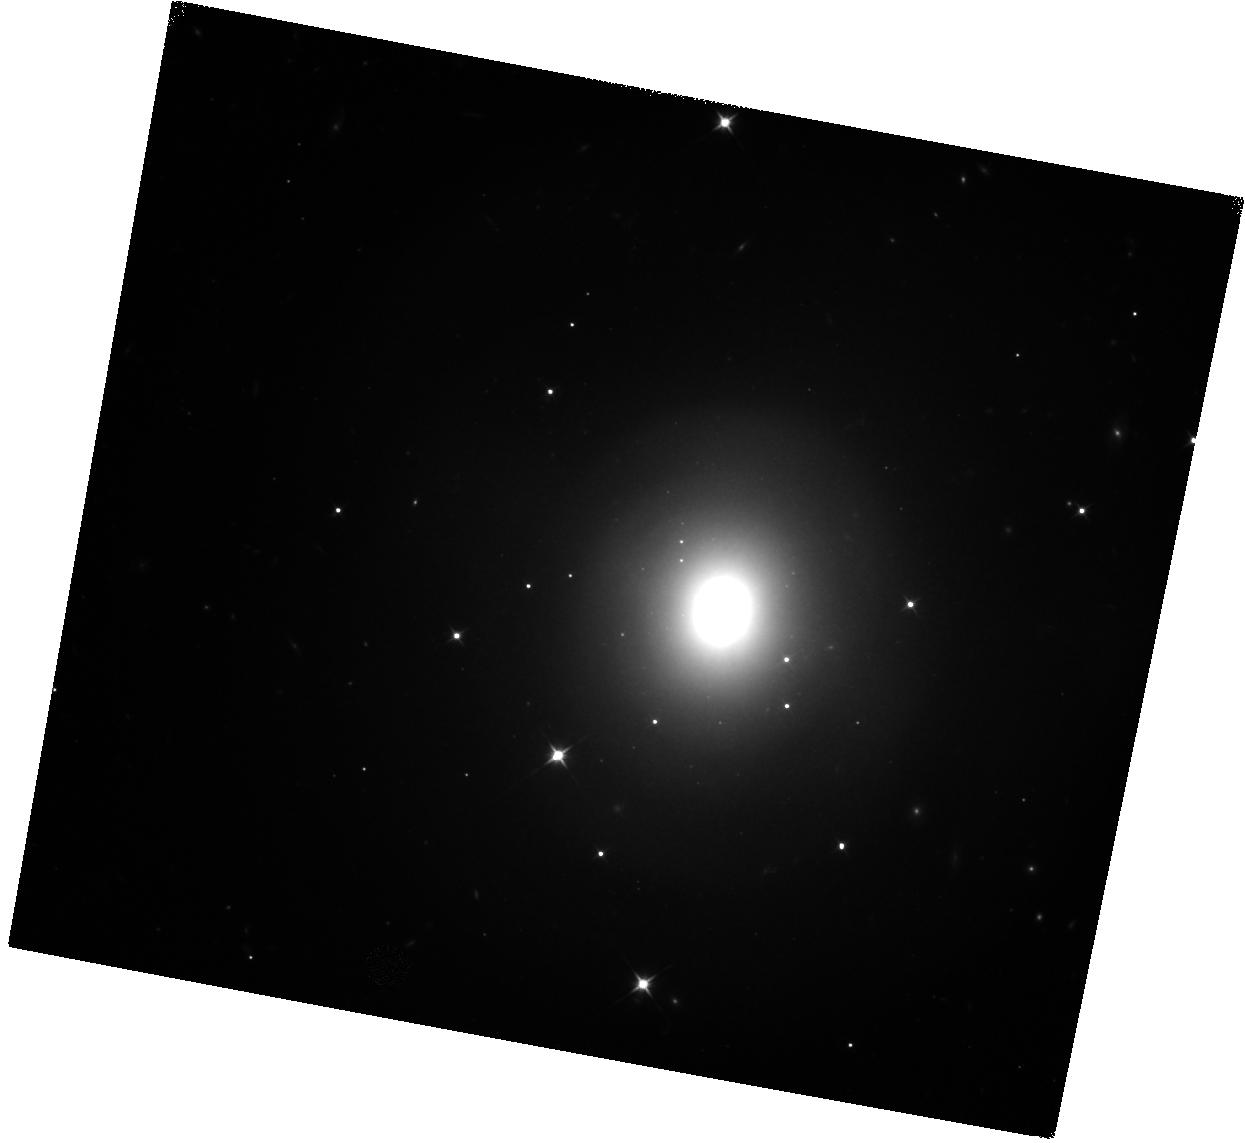
Target: GRB170817A. Instrument: WFC3/IR. Filter: F110W. Exposure: 17 min. Observation ID: hst_15329_01_wfc3_ir_f110w_idpm01

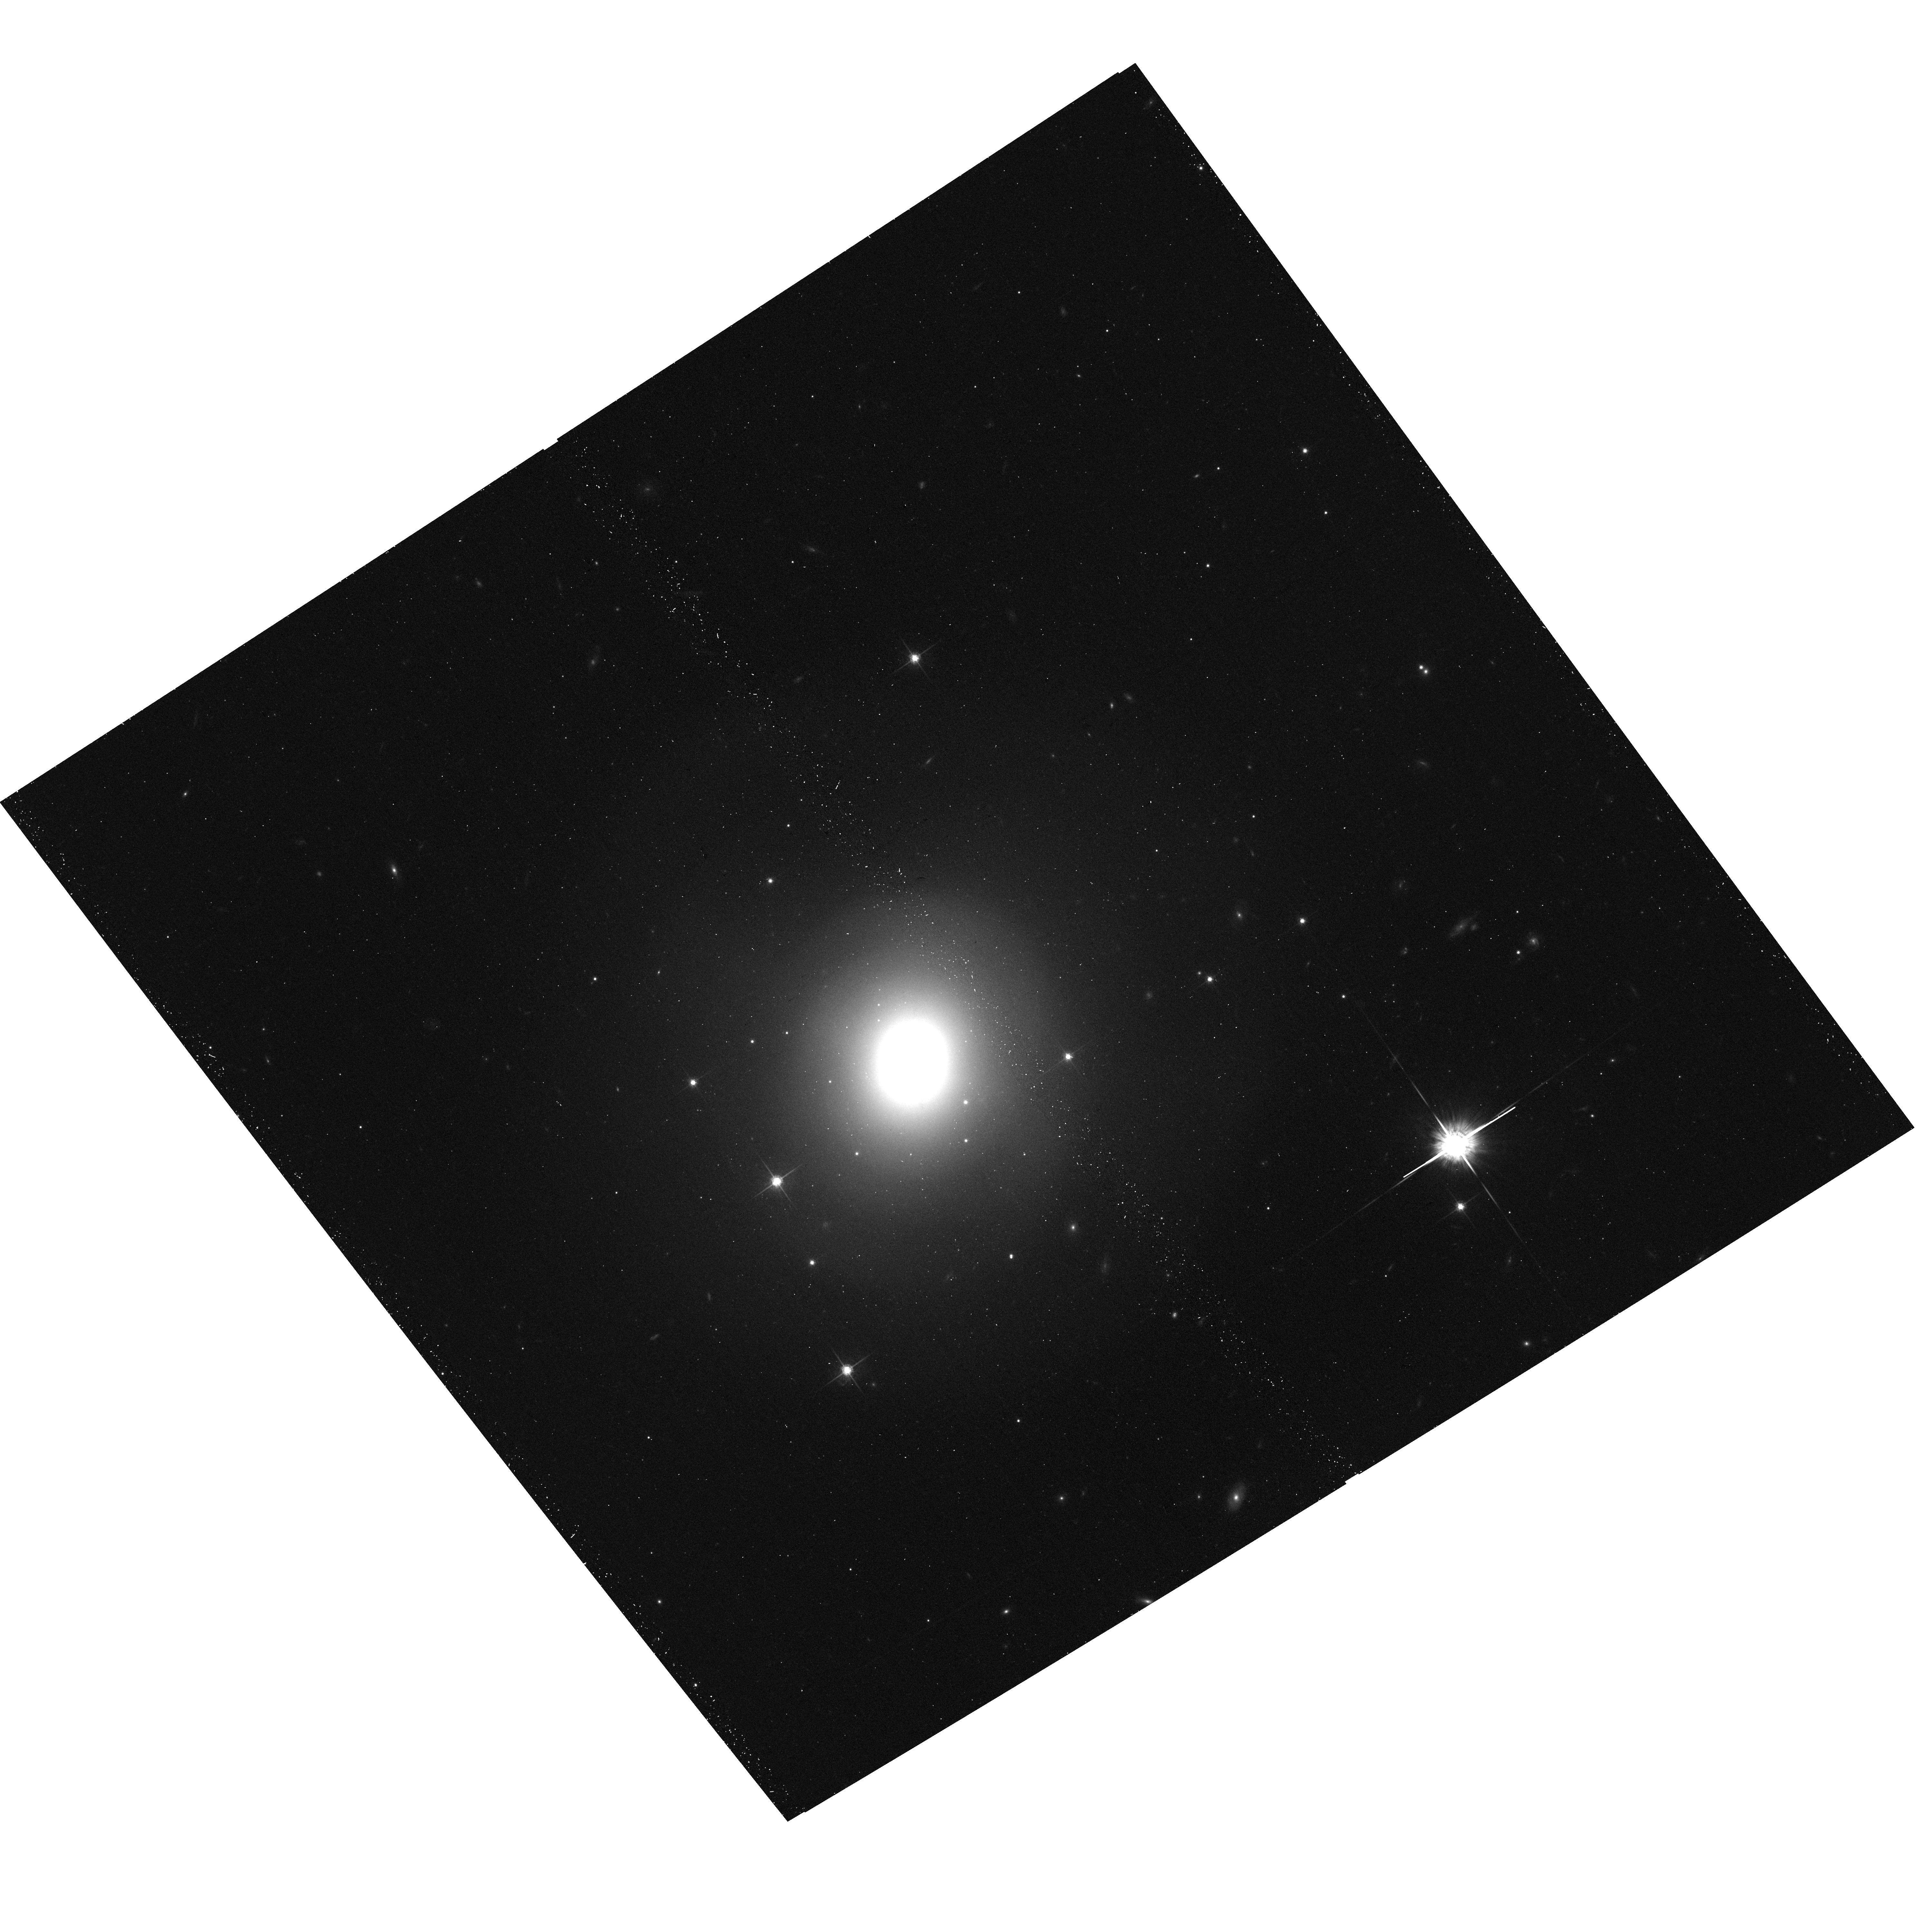
Target: GRB170817A. Instrument: ACS/WFC. Filter: F775W. Exposure: 12 min. Observation ID: hst_15329_05_acs_wfc_f775w_jdpm05

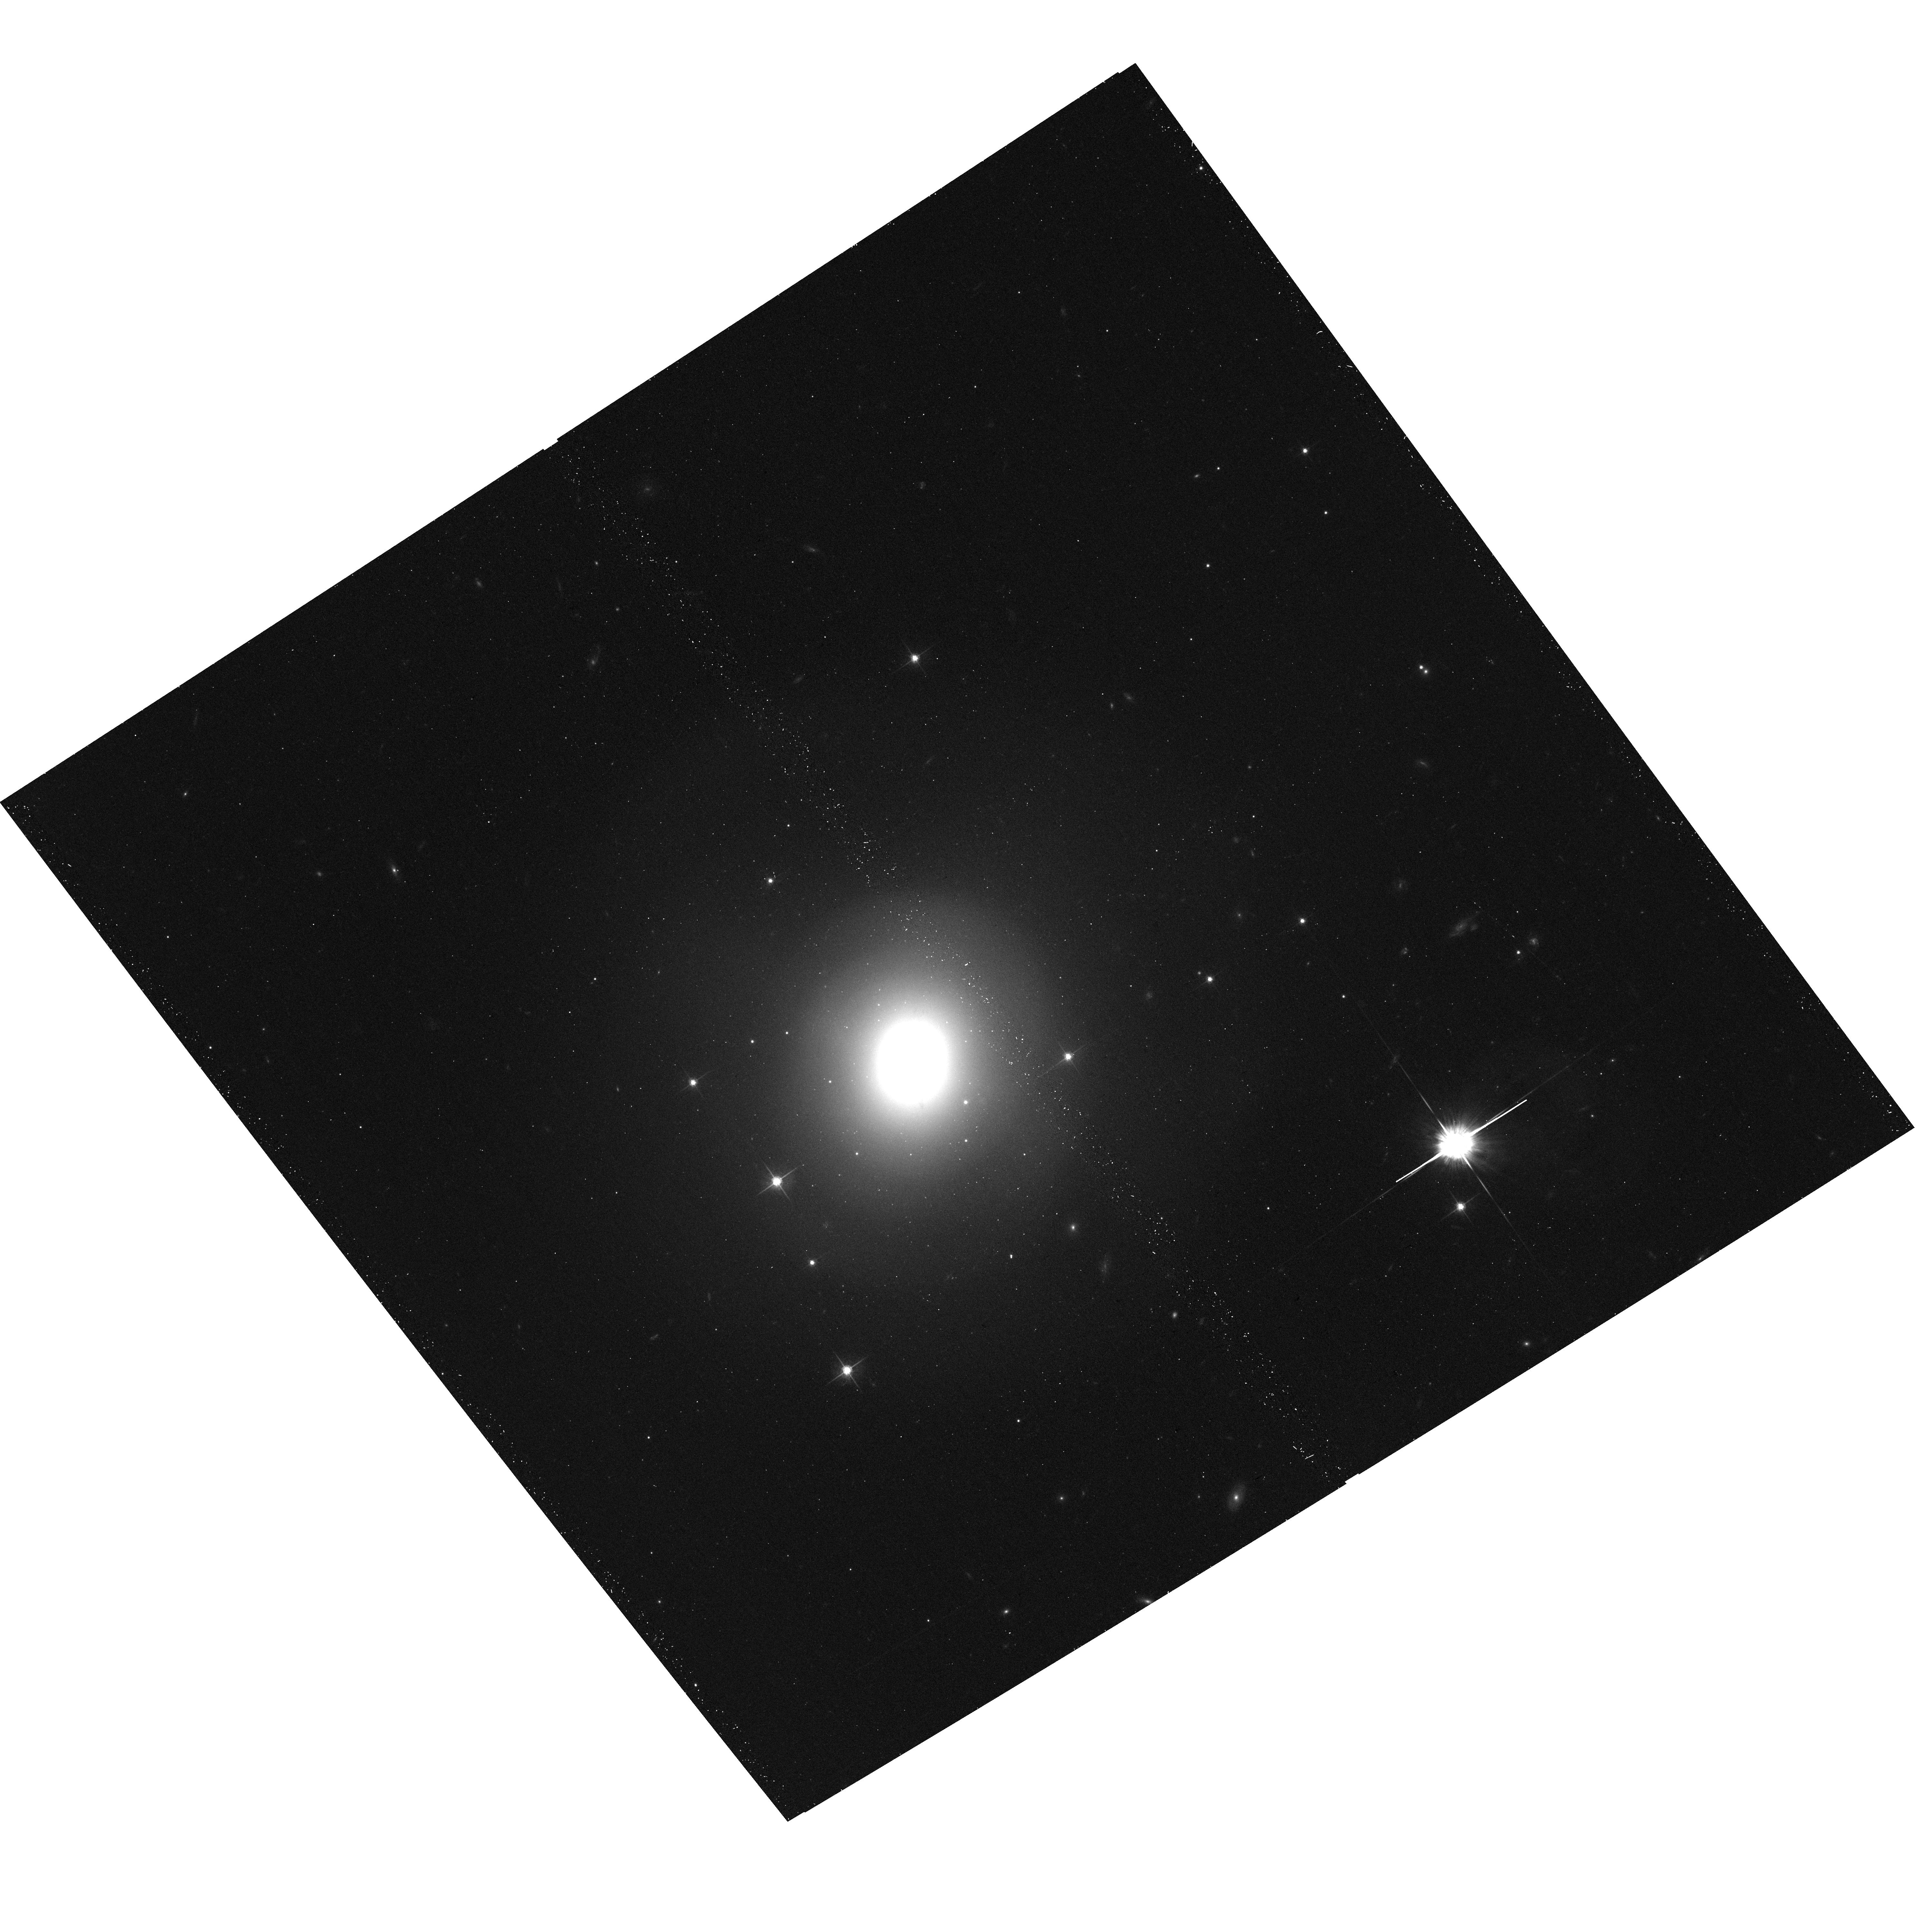
Target: GRB170817A. Instrument: ACS/WFC. Filter: F625W. Exposure: 15 min. Observation ID: hst_15329_05_acs_wfc_f625w_jdpm05

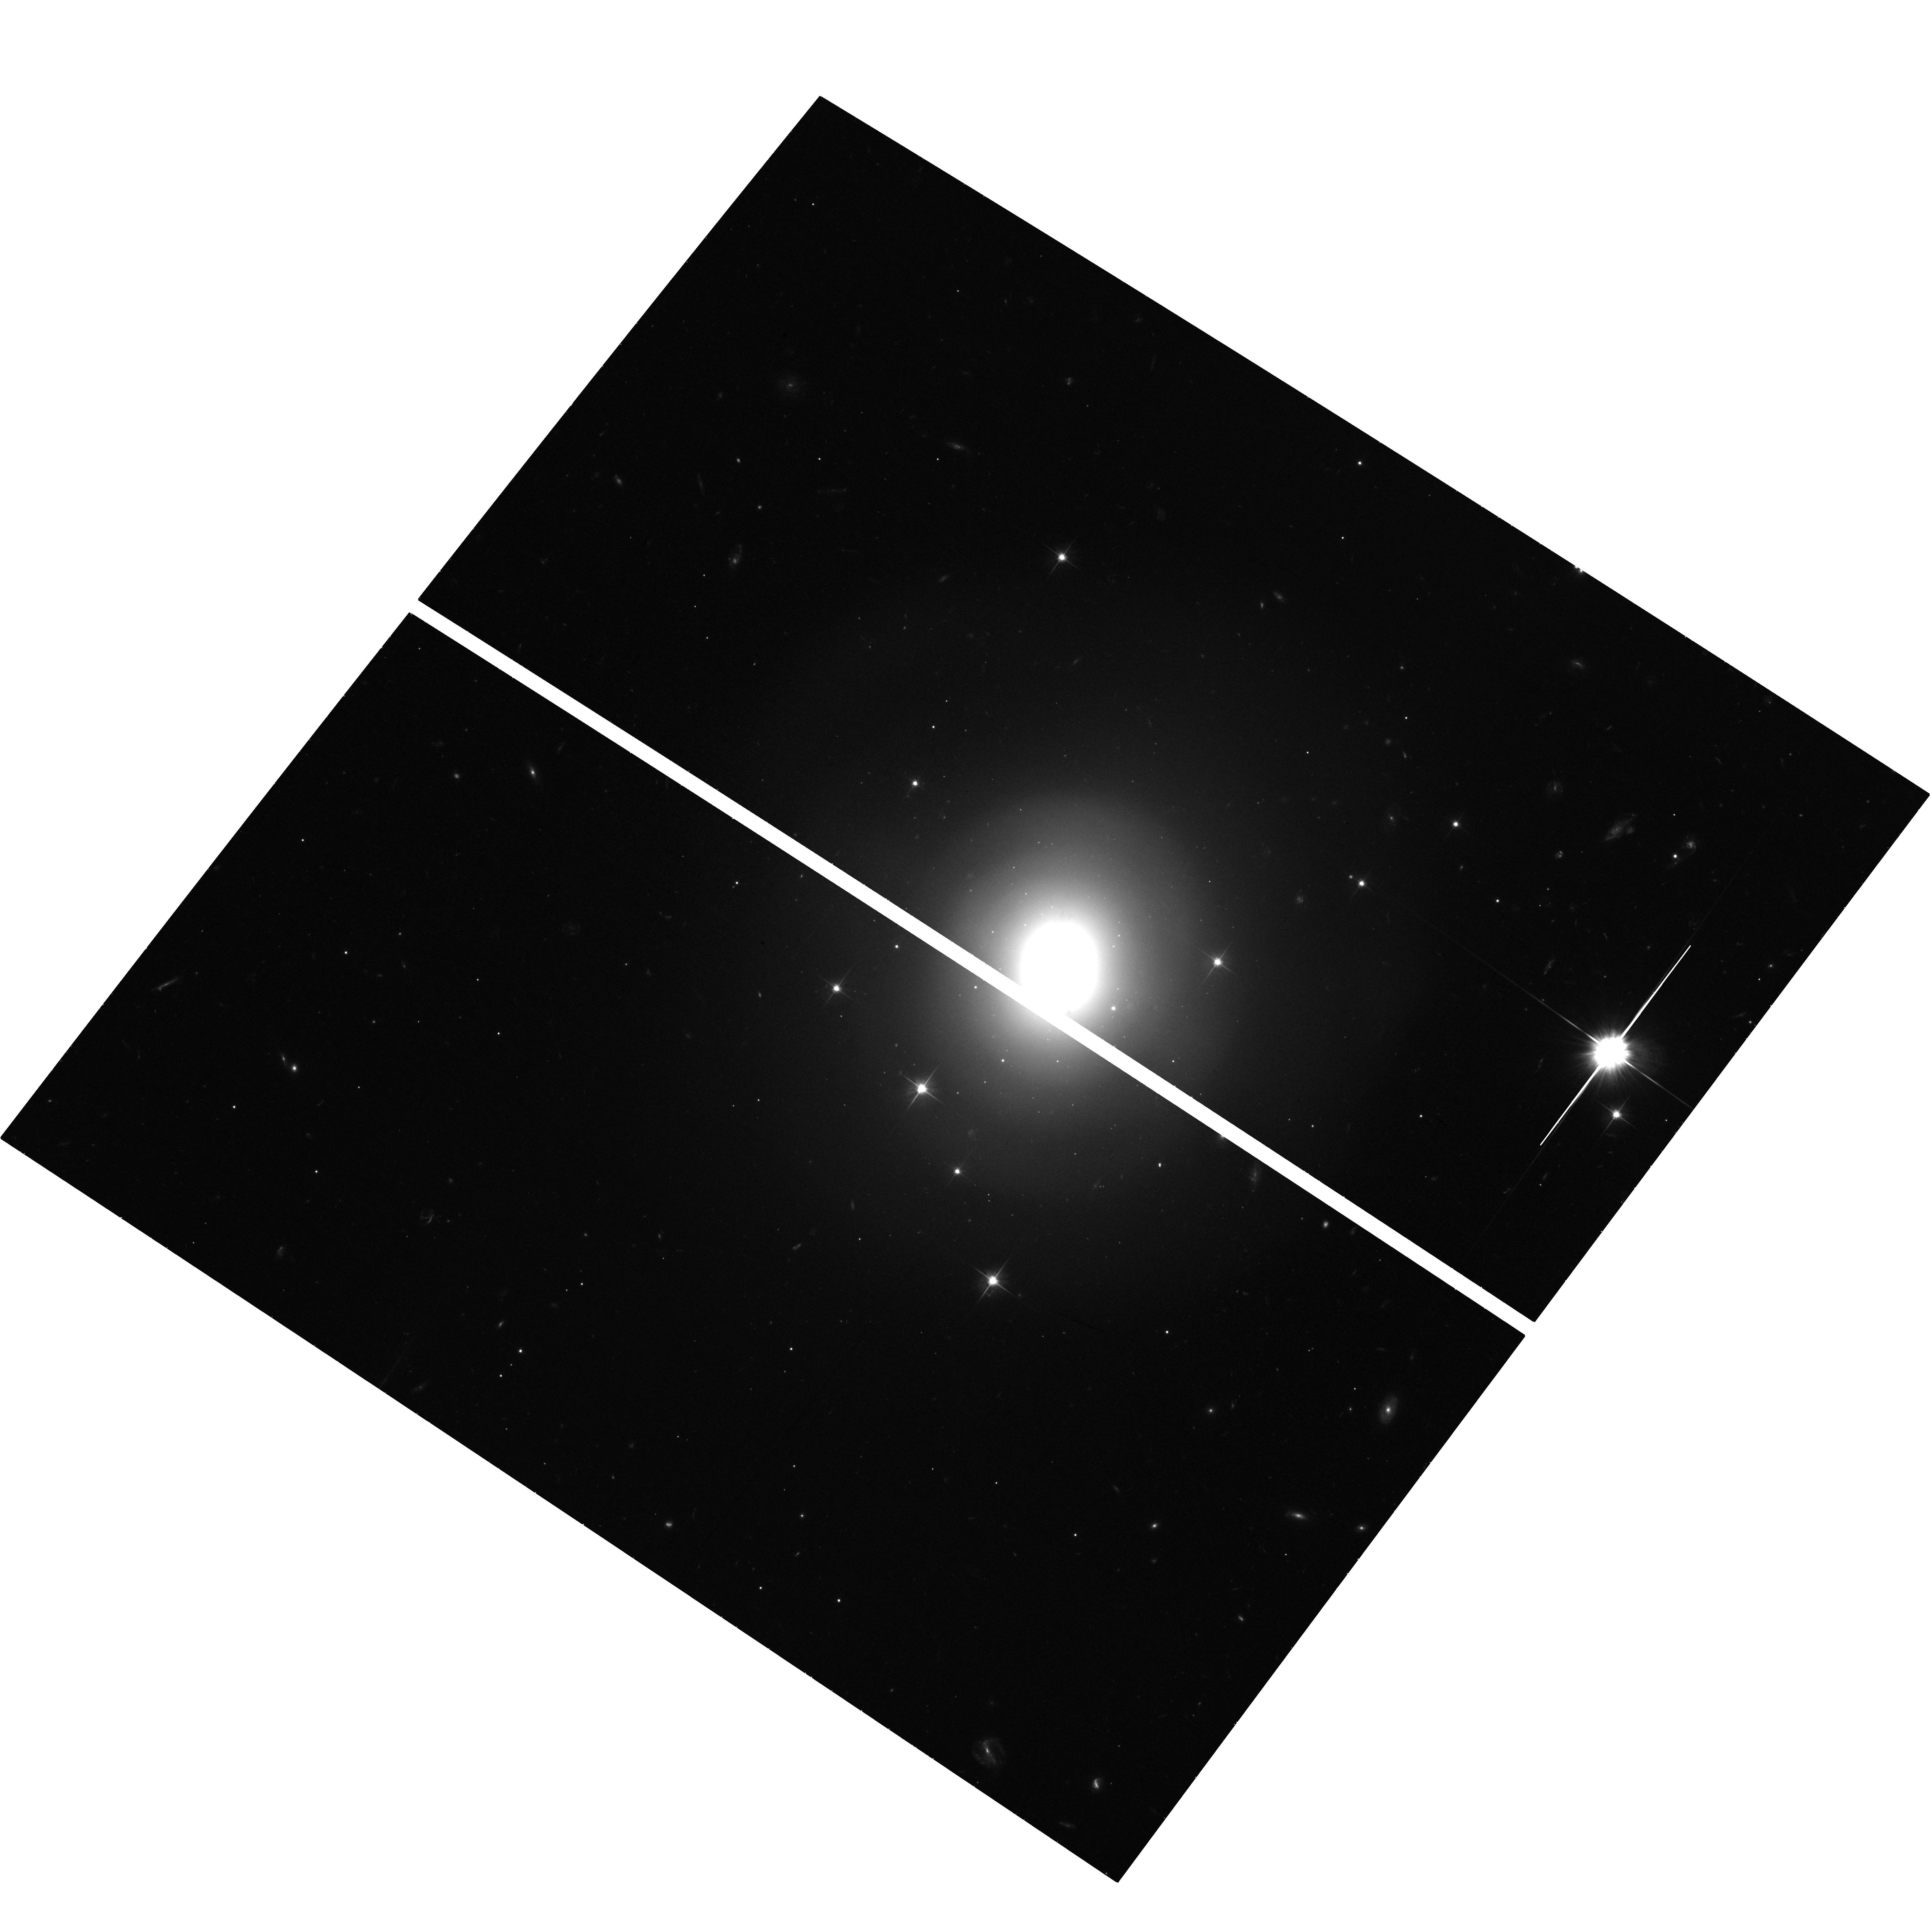
Target: GRB170817A. Instrument: ACS/WFC. Filter: F606W. Exposure: 35 min. Observation ID: hst_15329_08_acs_wfc_f606w_jdpm08

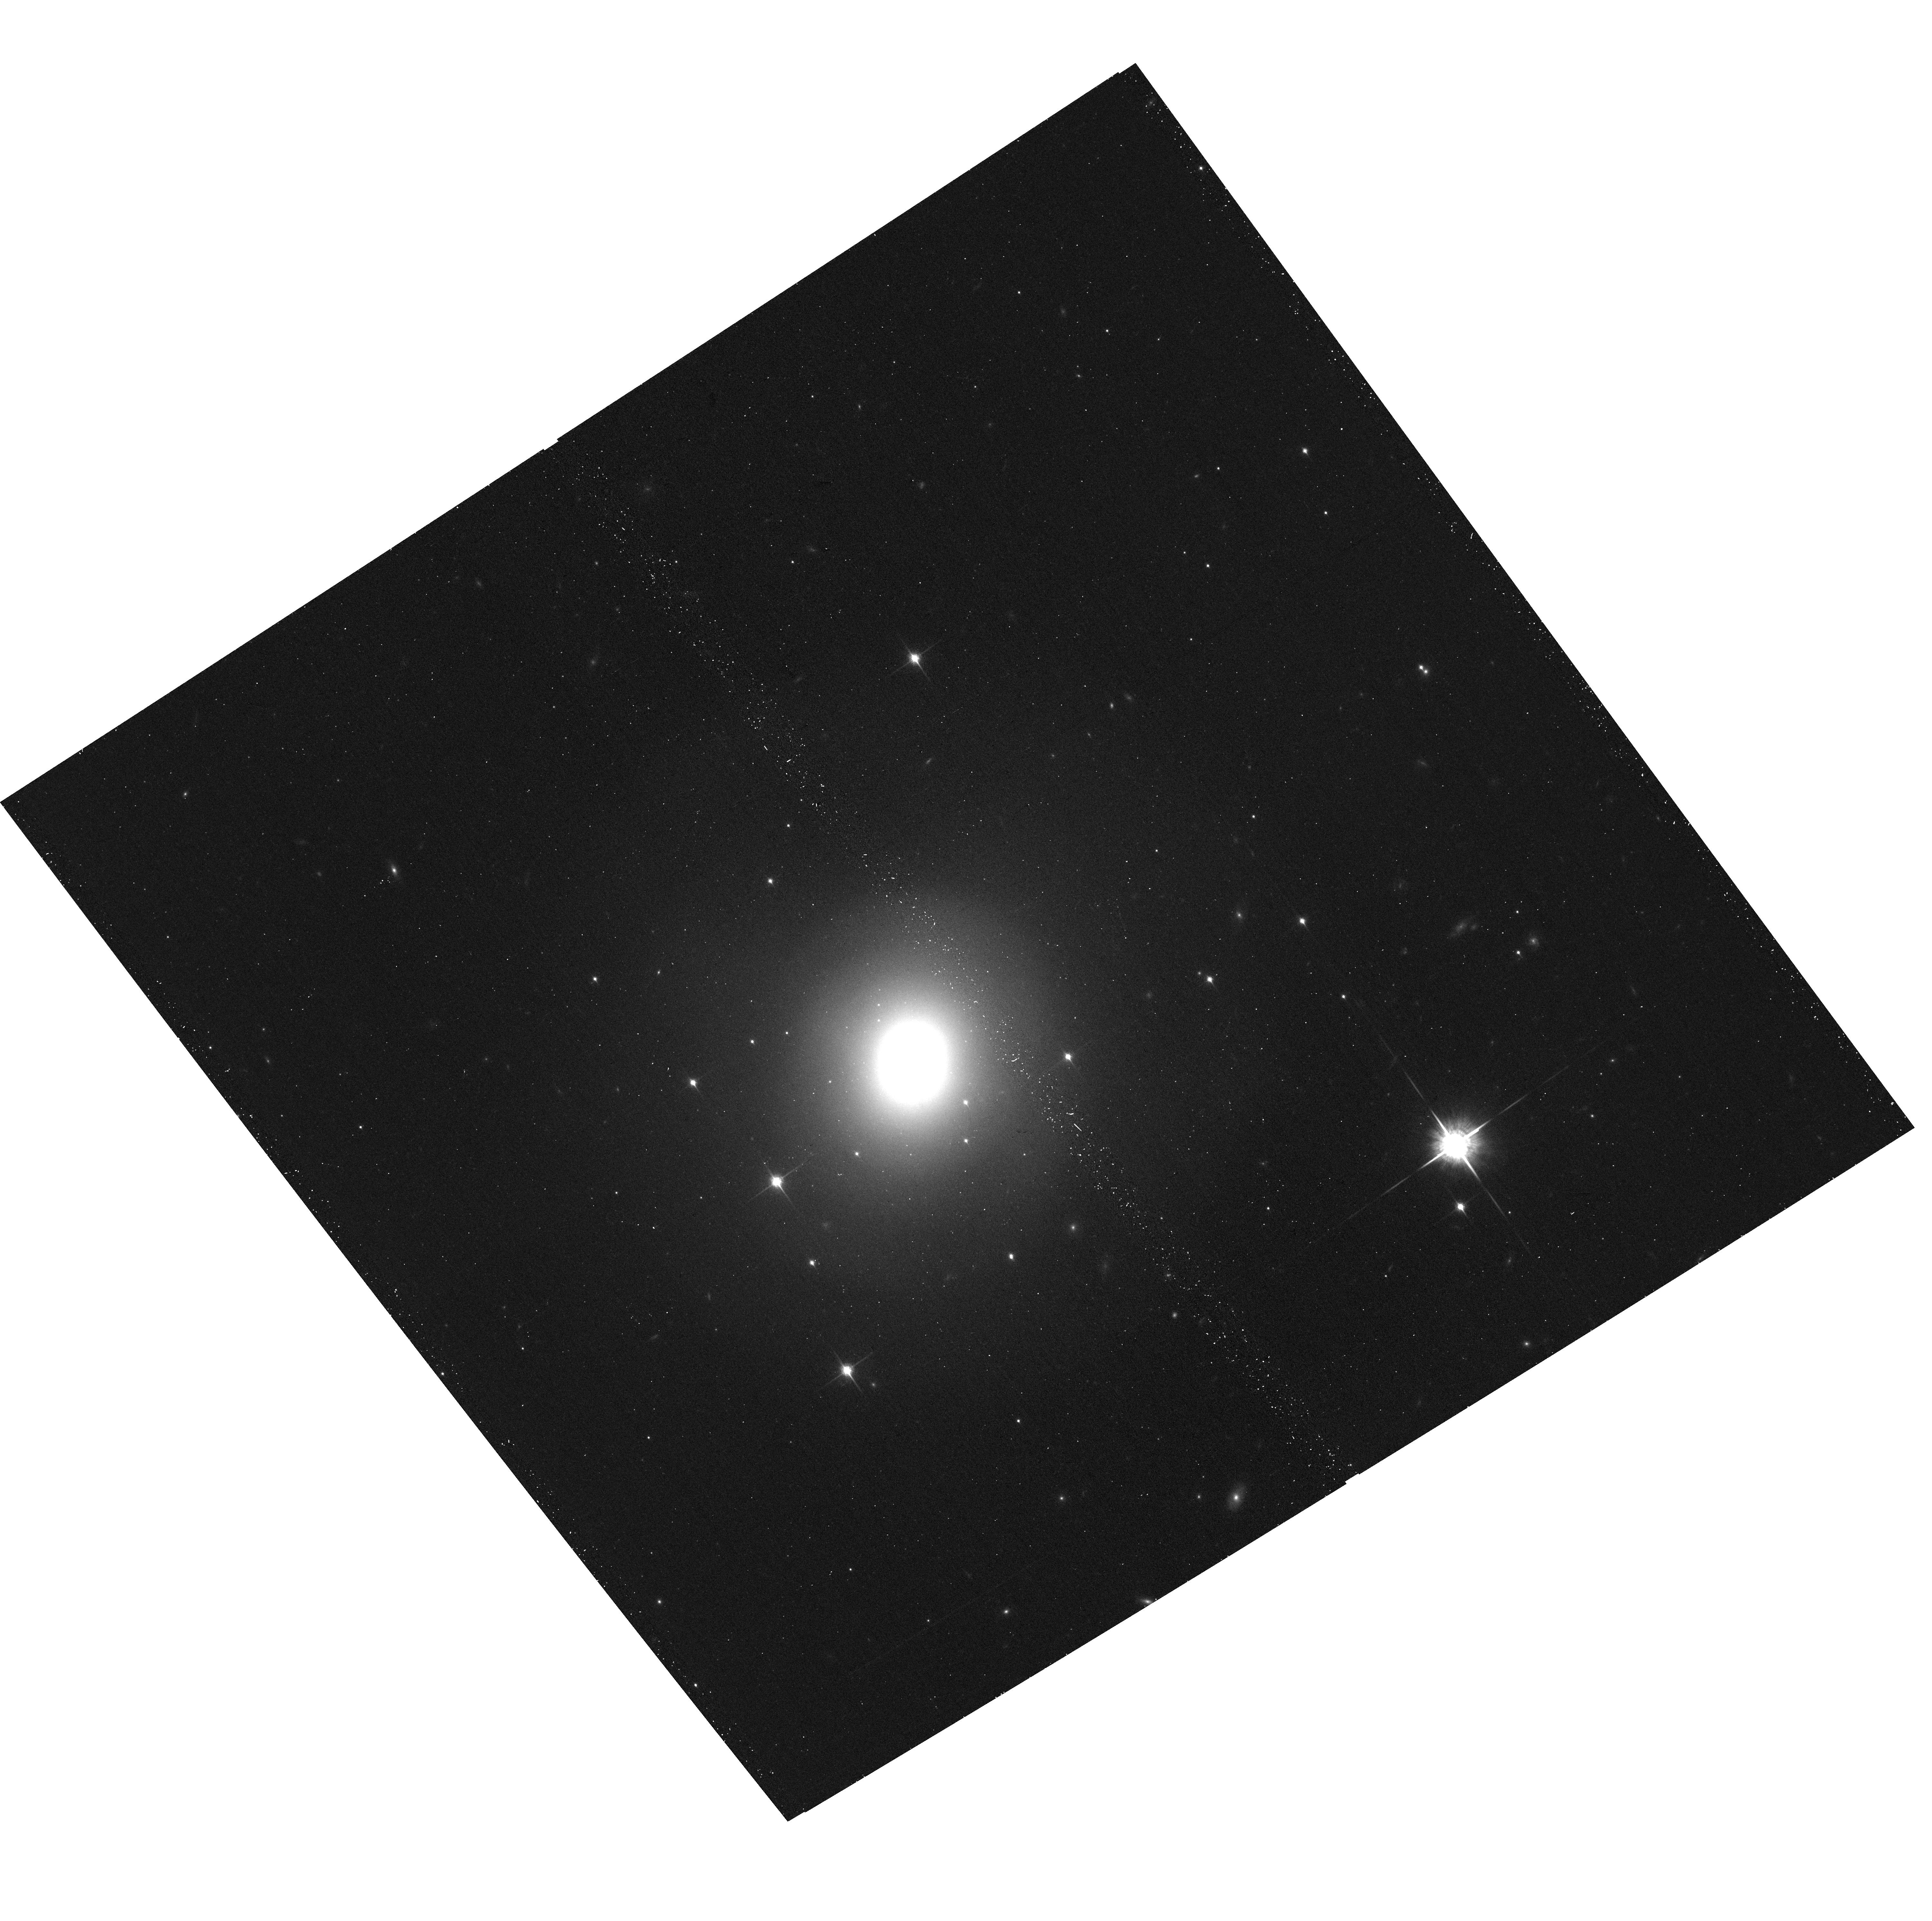
Target: GRB170817A. Instrument: ACS/WFC. Filter: F850LP. Exposure: 11 min. Observation ID: hst_15329_05_acs_wfc_f850lp_jdpm05

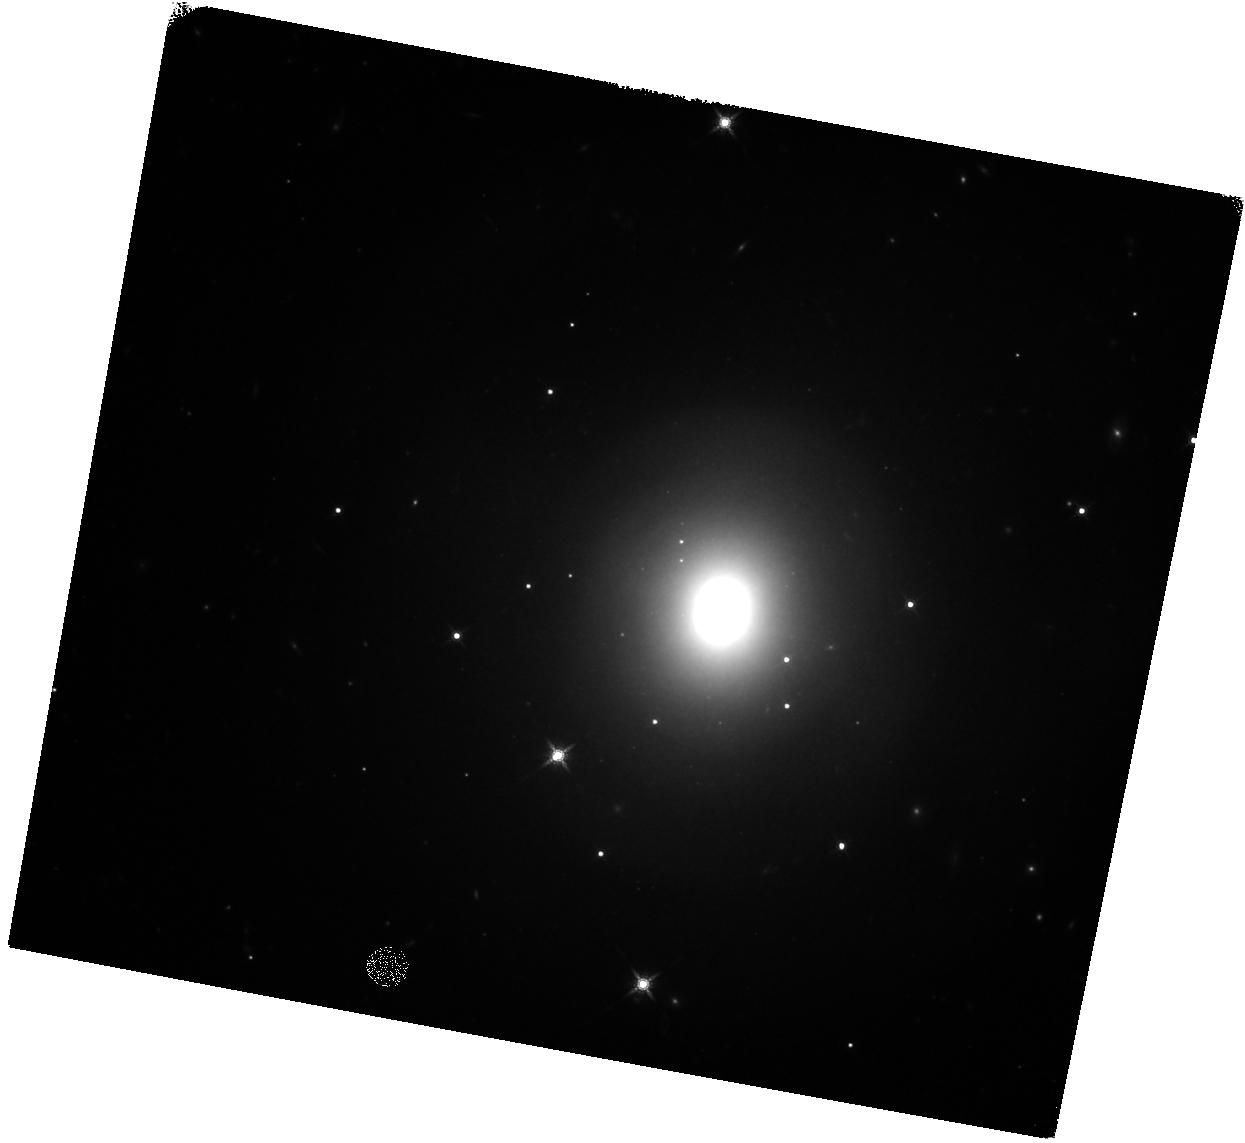
Target: GRB170817A. Instrument: WFC3/IR. Filter: F160W. Exposure: 17 min. Observation ID: hst_15329_01_wfc3_ir_f160w_idpm01

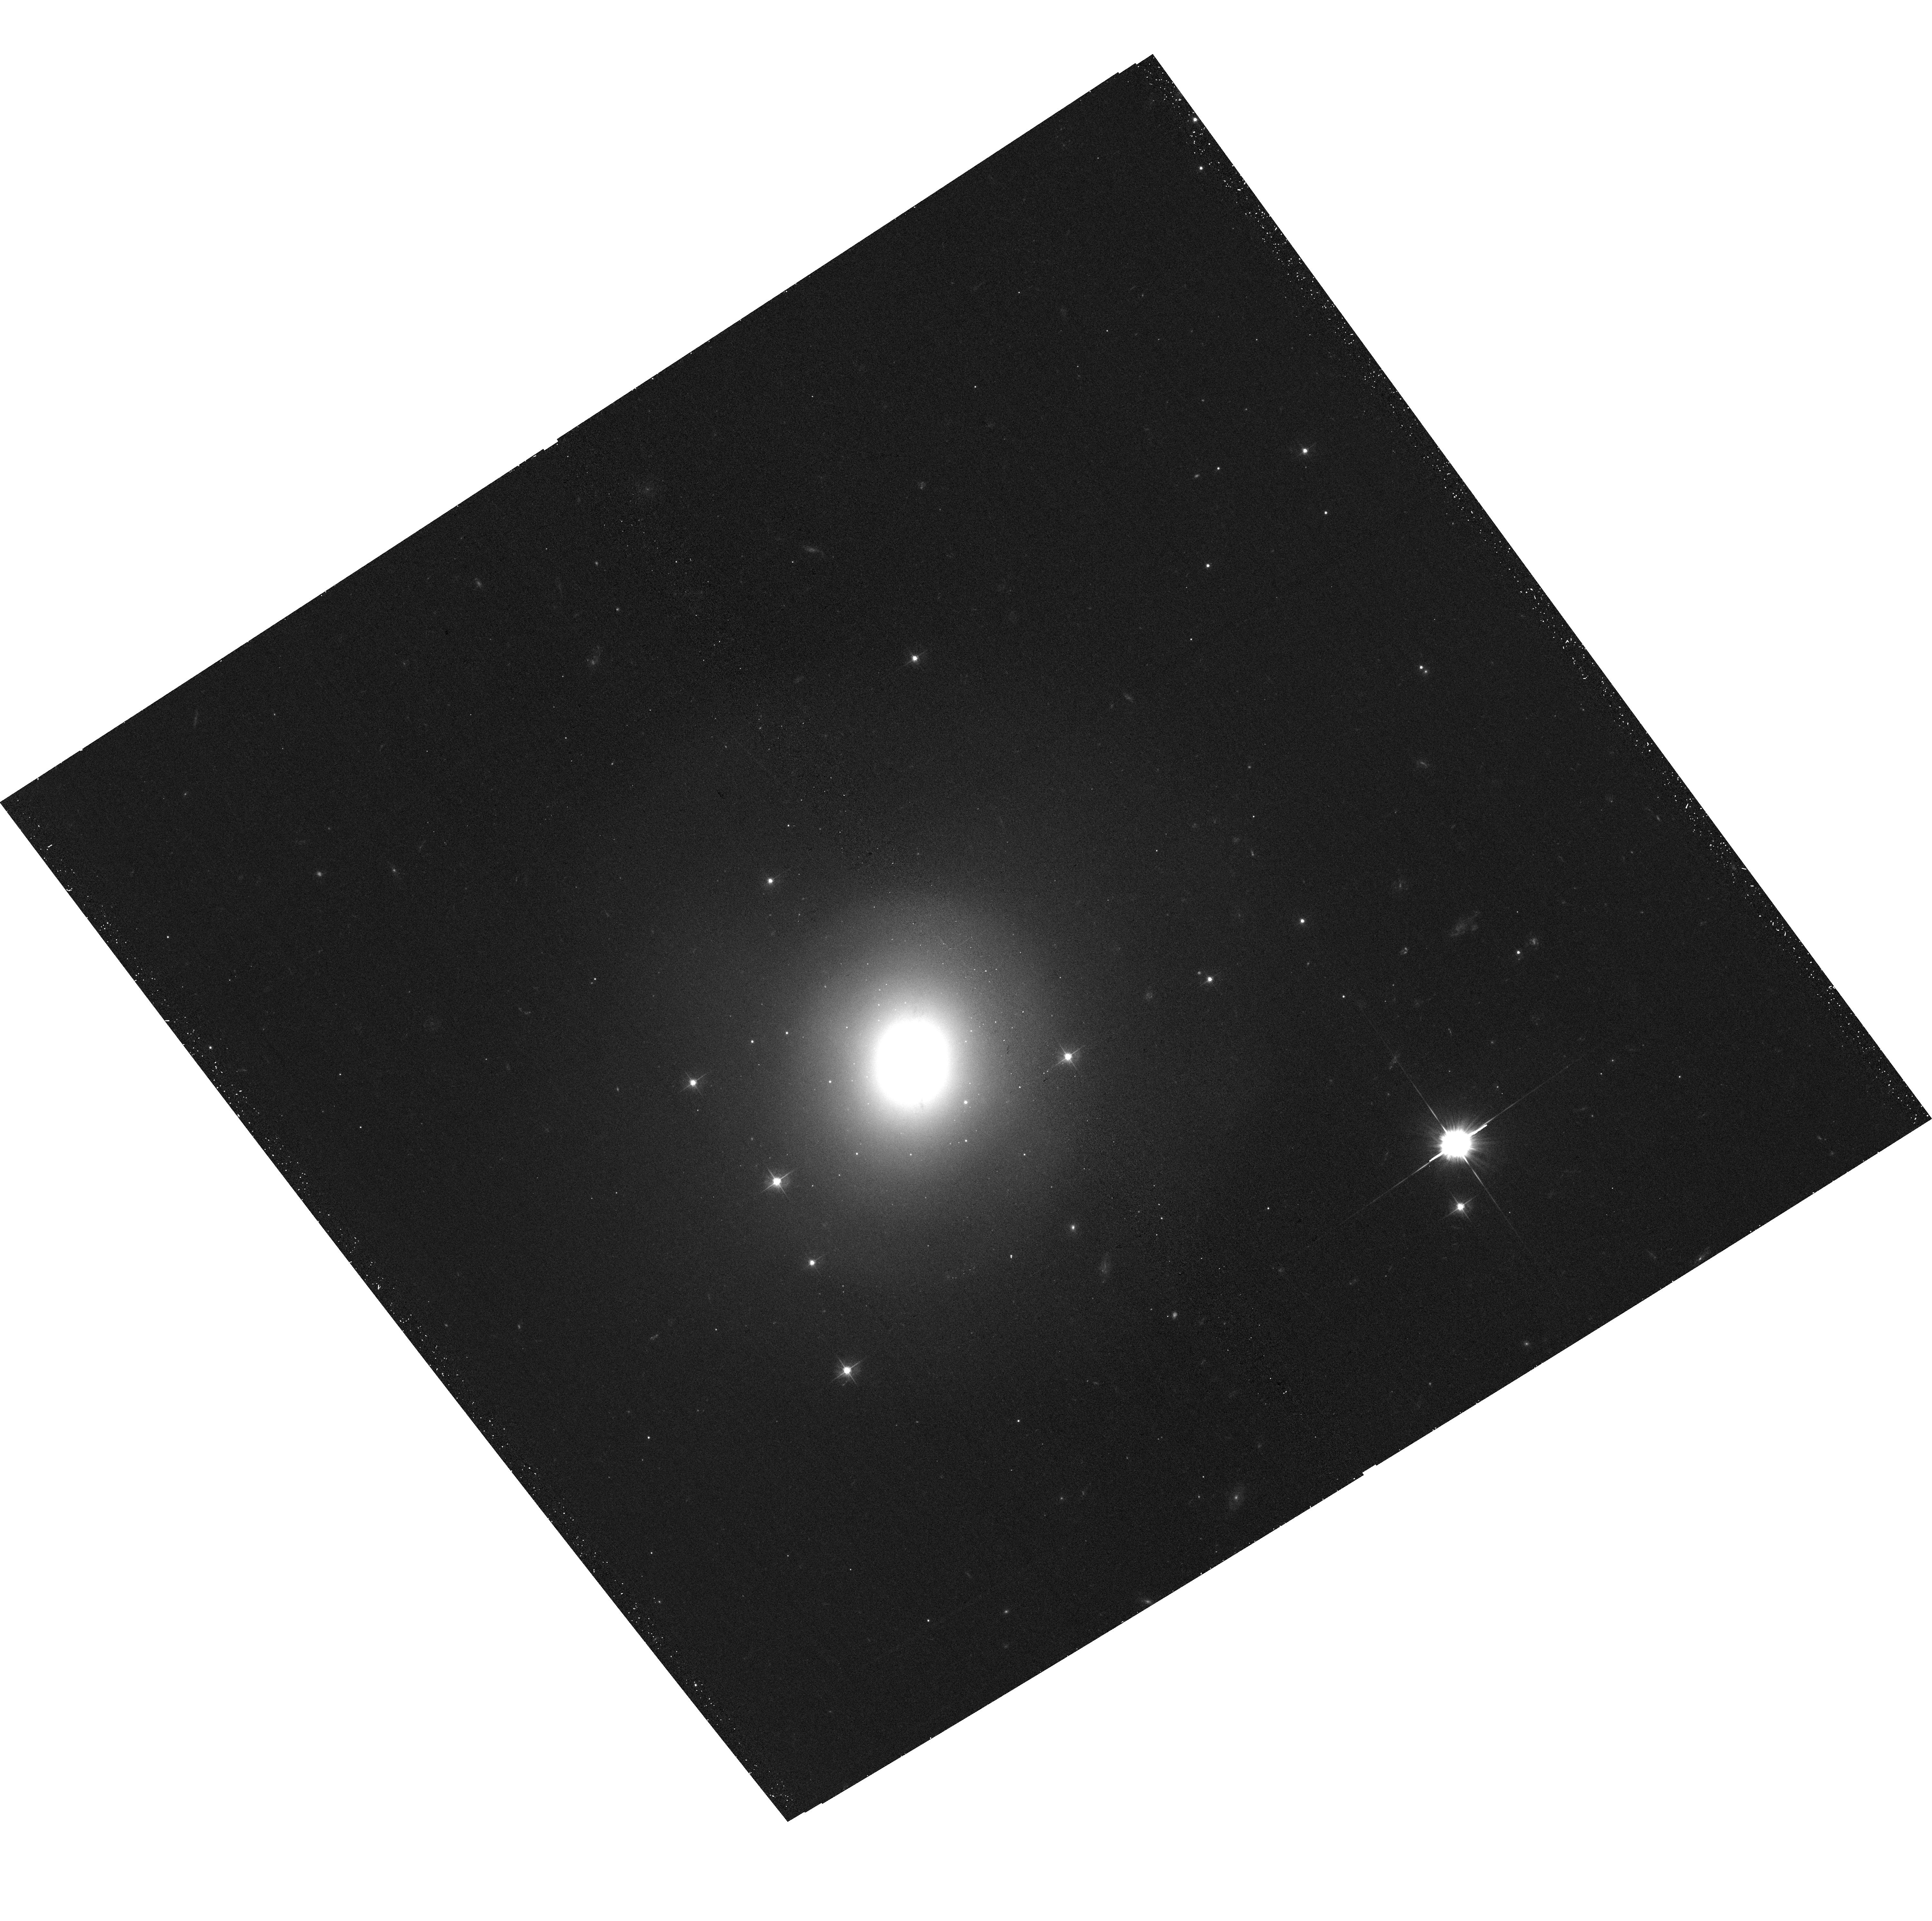
Target: GRB170817A. Instrument: ACS/WFC. Filter: F475W. Exposure: 23 min. Observation ID: hst_15329_05_acs_wfc_f475w_jdpm05

Fine-Tuned Search for Kilonova Emission in a Short Gamma-Ray Burst: Implications for the Progenitors, Advanced LIGO, and r-Process Nucleosynthesis (PI: Berger, Edo)

Short-duration gamma-ray bursts have long been suspected to result from the catastrophic mergers of binaries composed of two neutron stars (NS-NS) and/or a neutron star and a black hole (NS-BH). An important direct signature of NS-NS/NS-BH progenitors is near-infrared emission powered by radioactive r-process material synthesized by the ejection of neutron-rich matter during the merger, a so-called "kilonova". HST observations of the short GRB130603B provided the first tantalizing evidence for such an emission component, but unfortunately lacked detailed spectral and temporal information. Here, we propose fine-tuned TOO observations of a future short GRB that will definitively establish the presence of a kilonova and will also allow us to distinguish an NS-NS from an NS-BH merger, based on the ejecta mass (~0.01 vs. ~0.1 Msun, respectively). The results will not only serve as a smoking gun for compact object merger progenitors, but they will also establish whether compact object mergers are the primary site for cosmic r-process nucleosynthesis. To support and interpret the proposed HST observations, and to rule out alternative explanations for any detected emission, we will obtain a wide range of observations spanning radio to X-rays using active programs at Gemini, Magellan, MMT, VLA, Chandra, and XMM.